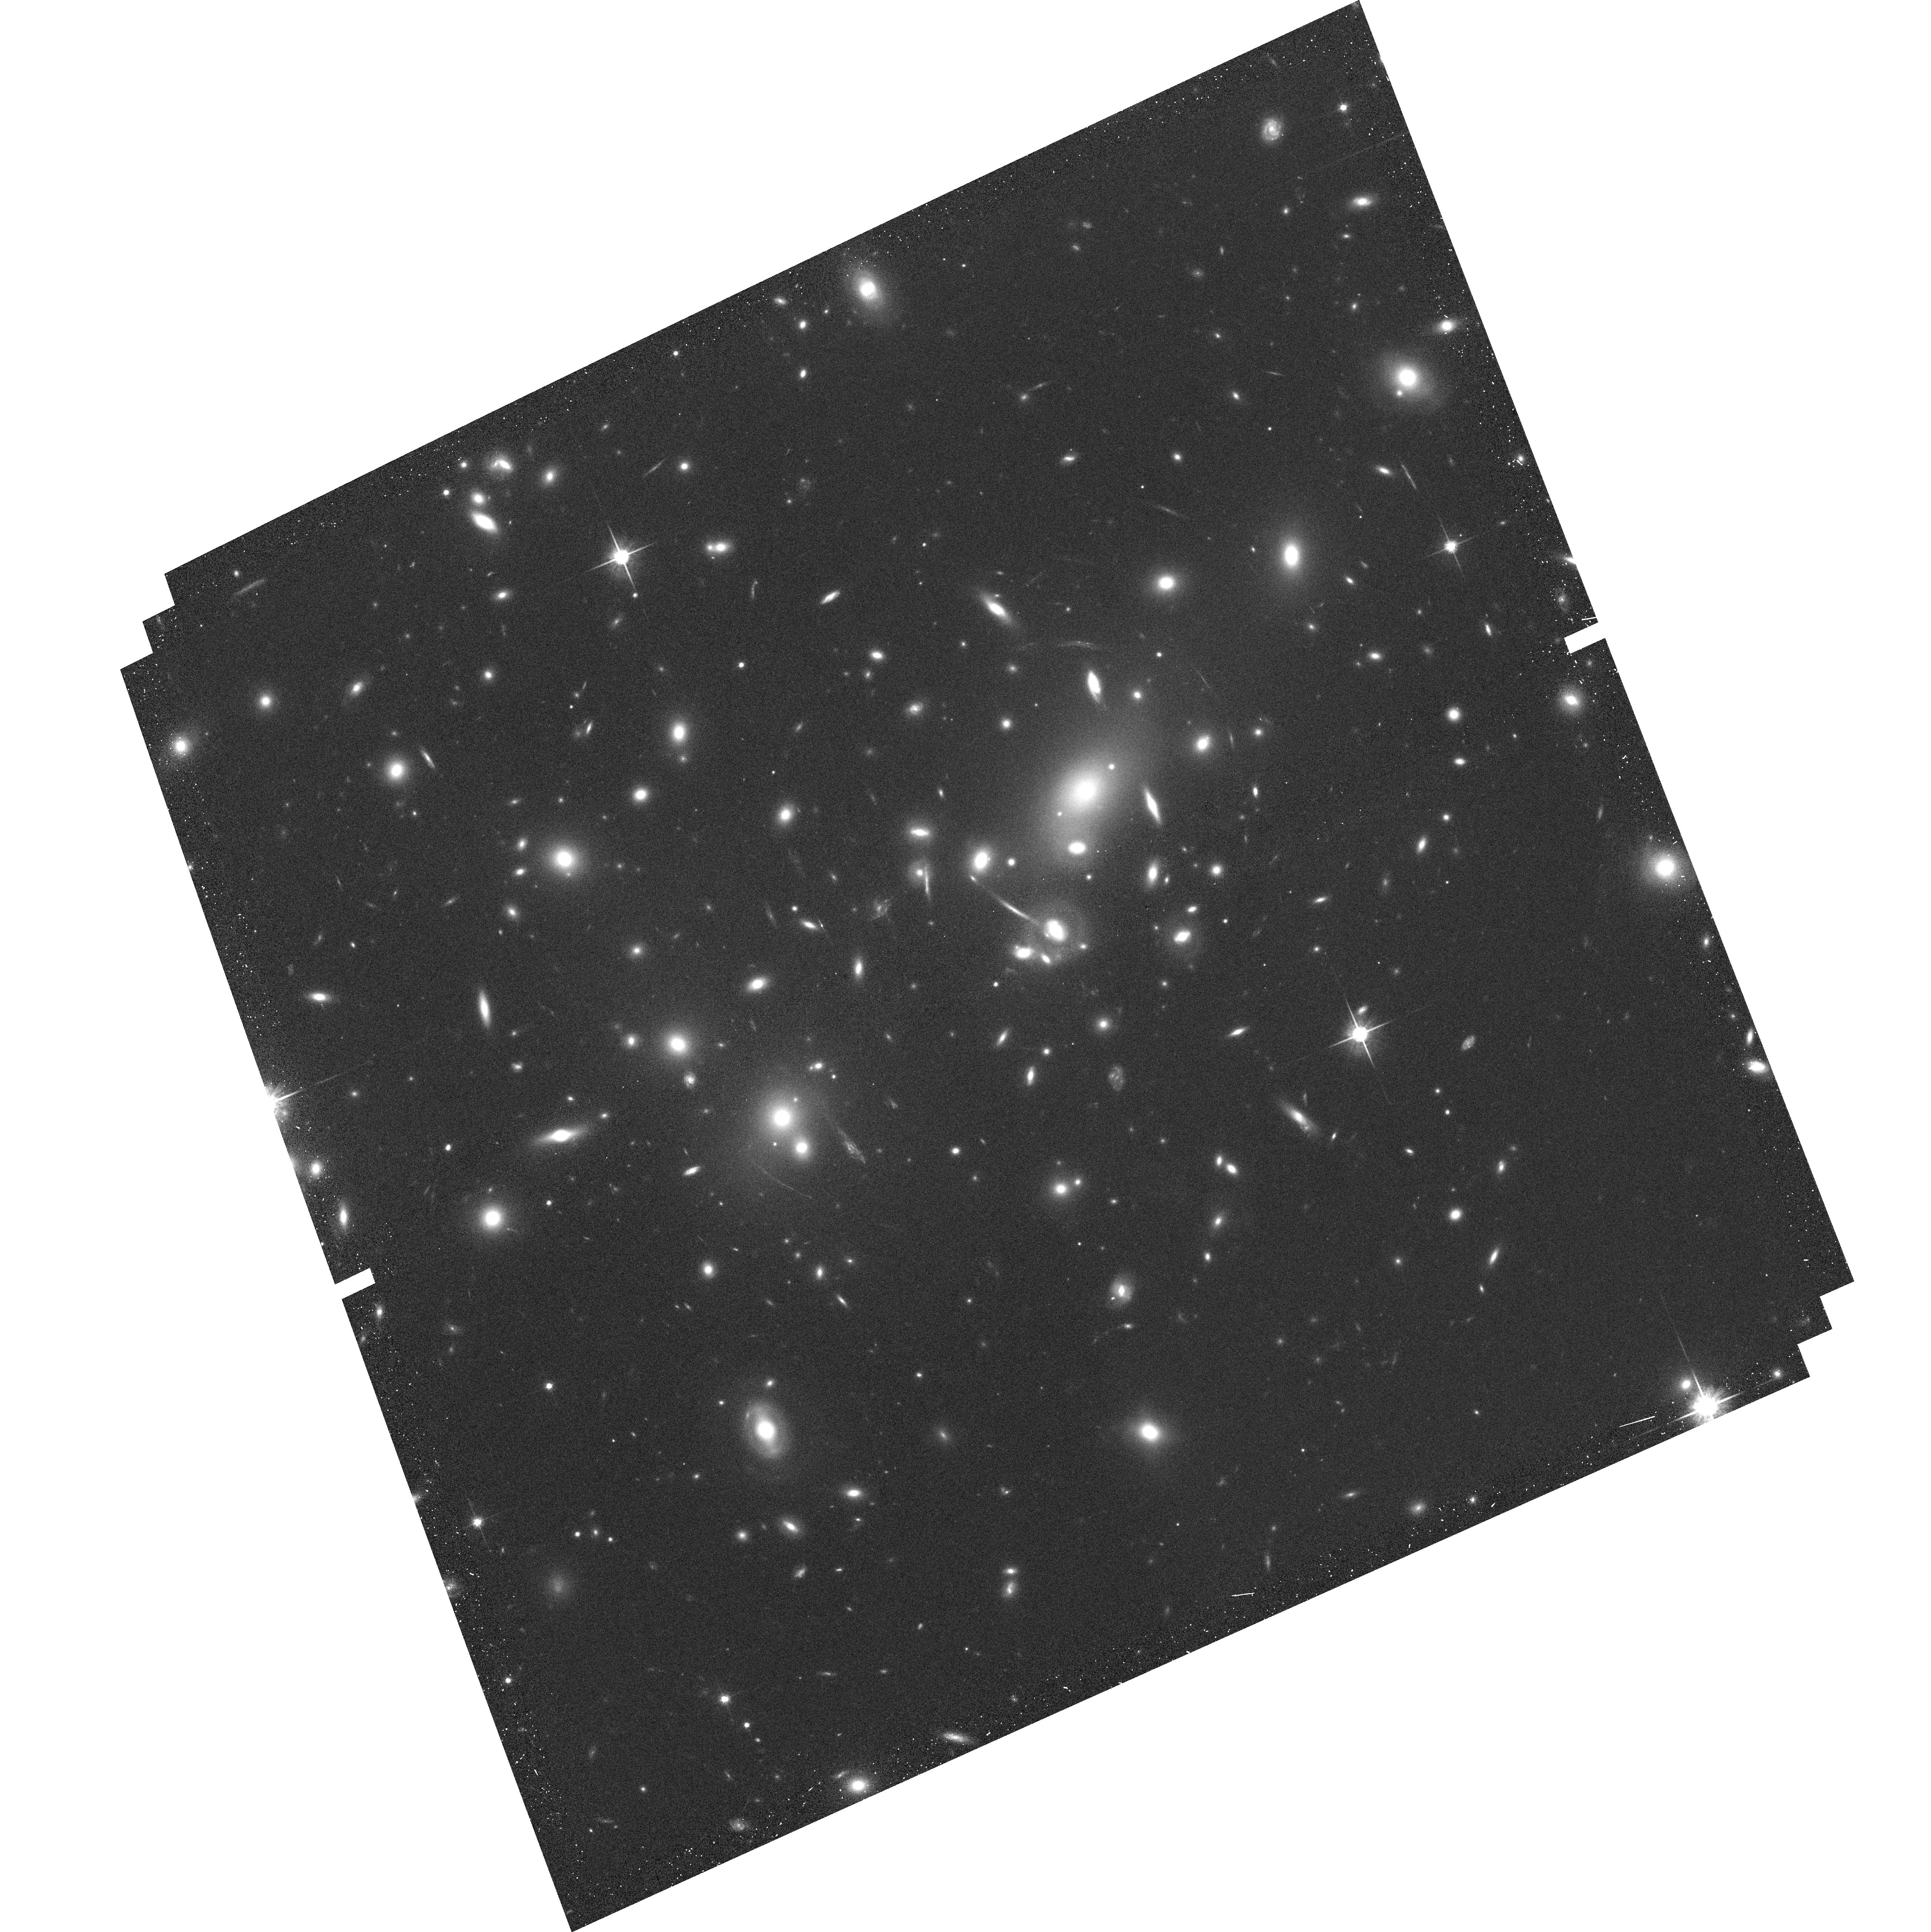
Target: ABELL2218
Instrument: ACS/WFC
Filter: F814W
Exposure: 9 min
Observation ID: hst_10159_02_acs_wfc_f814w_j8ze02

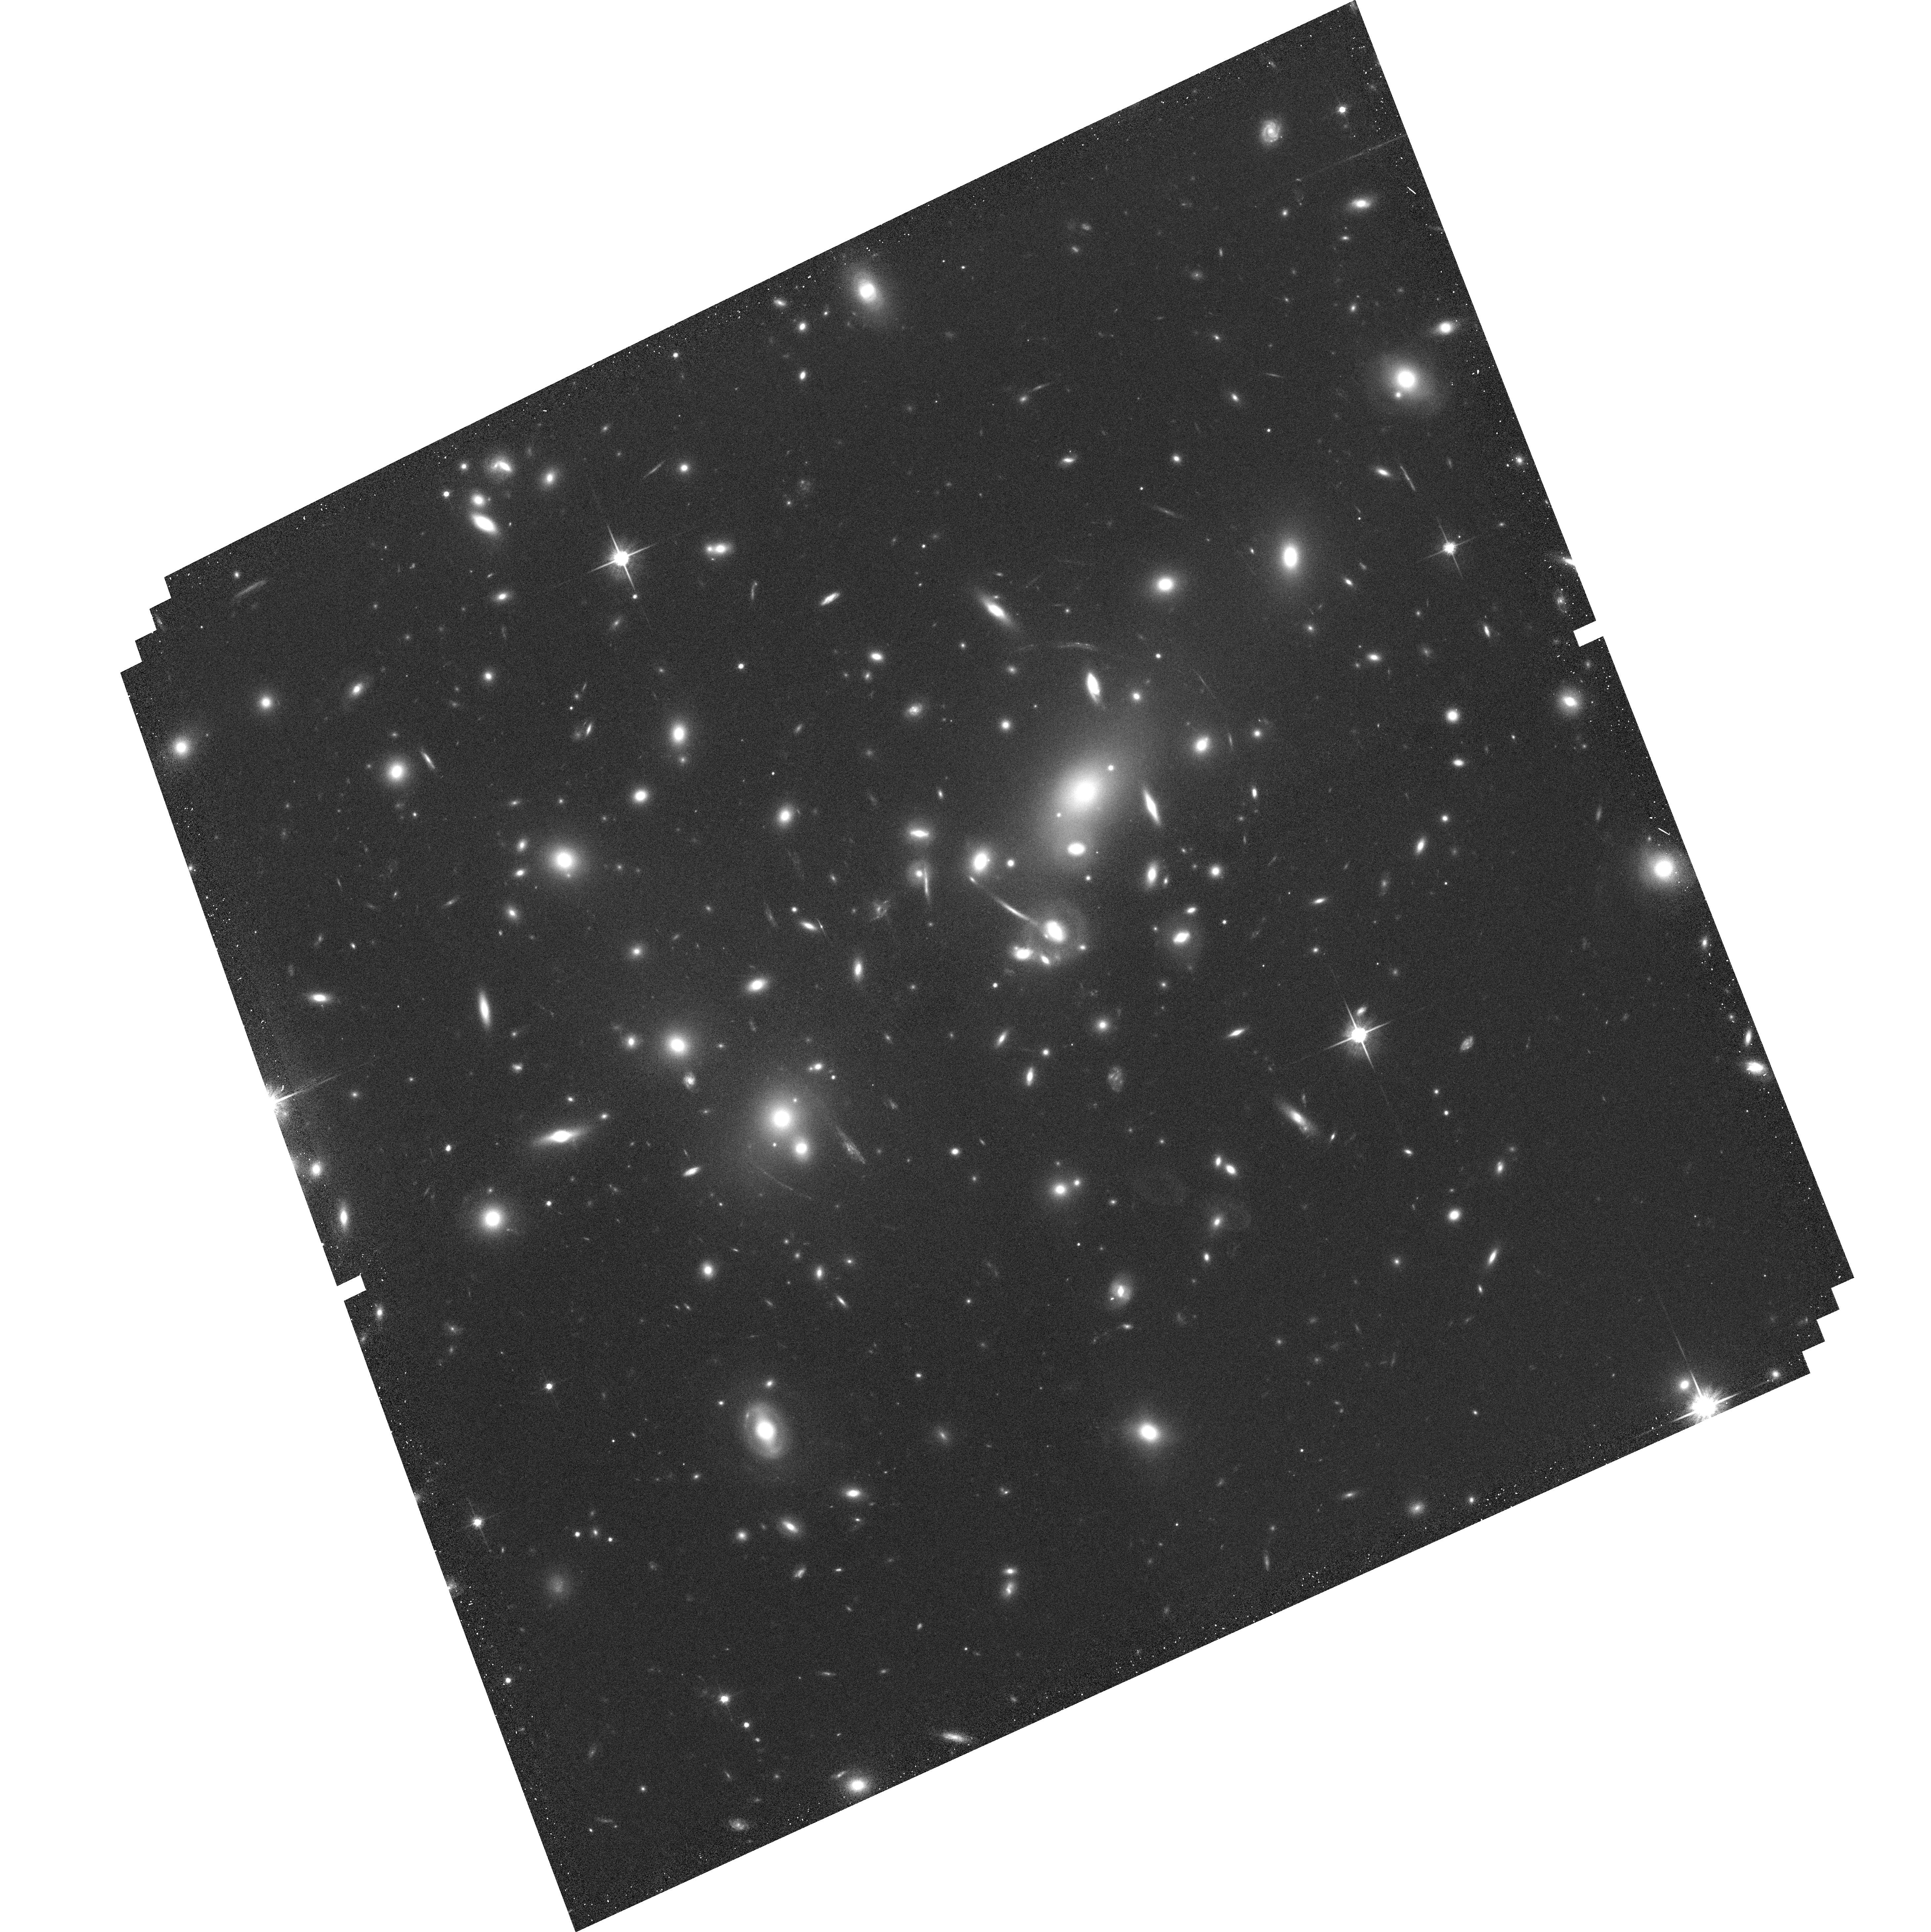
Target: ABELL2218
Instrument: ACS/WFC
Filter: F814W
Exposure: 12 min
Observation ID: hst_10159_01_acs_wfc_f814w_j8ze01

Characterizing the Sources Responsible for Cosmic Reionization (PI: Ellis, Richard S.)

Our group has demonstrated the role that massive clusters of galaxies, acting as powerful cosmic lenses, can play in locating sources with modest mass and star formation rate beyond redshifts z~5-6 likely to be representative of those responsible for cosmic reionization. The large magnifications, possible in the critical regions of well-constrained clusters, bring sources into view that would lie at or beyond the limits of conventional exposures such as the UDF. Recently, using deep ACS and NICMOS imaging, we have located a low mass source at z=7.05 whose UV continuum slope is apparently steeper than for normal star-forming galaxies. We propose a deep ACS grism exposure to confirm the nature of this source and further ACS and NICMOS imaging of well-studied clusters to locate further examples. The grism spectroscopy will conclusively determine the UV SED of this source and our 3-color survey will constrain the redshift, star-formation rate, and SED of additional 6<z<8 sources. Over the strongly-lensed (unlensed) area of 2.5 arcmin^2, we expect to detect 10 more sources at z>6.5, with more than 2.5 Msun/yr of star formation (our survey limit). Before the advent of the next generation of observational facilities, our search technique may represent the only way to reliably select and characterize the likely population of galaxies during the epoch of reionization.